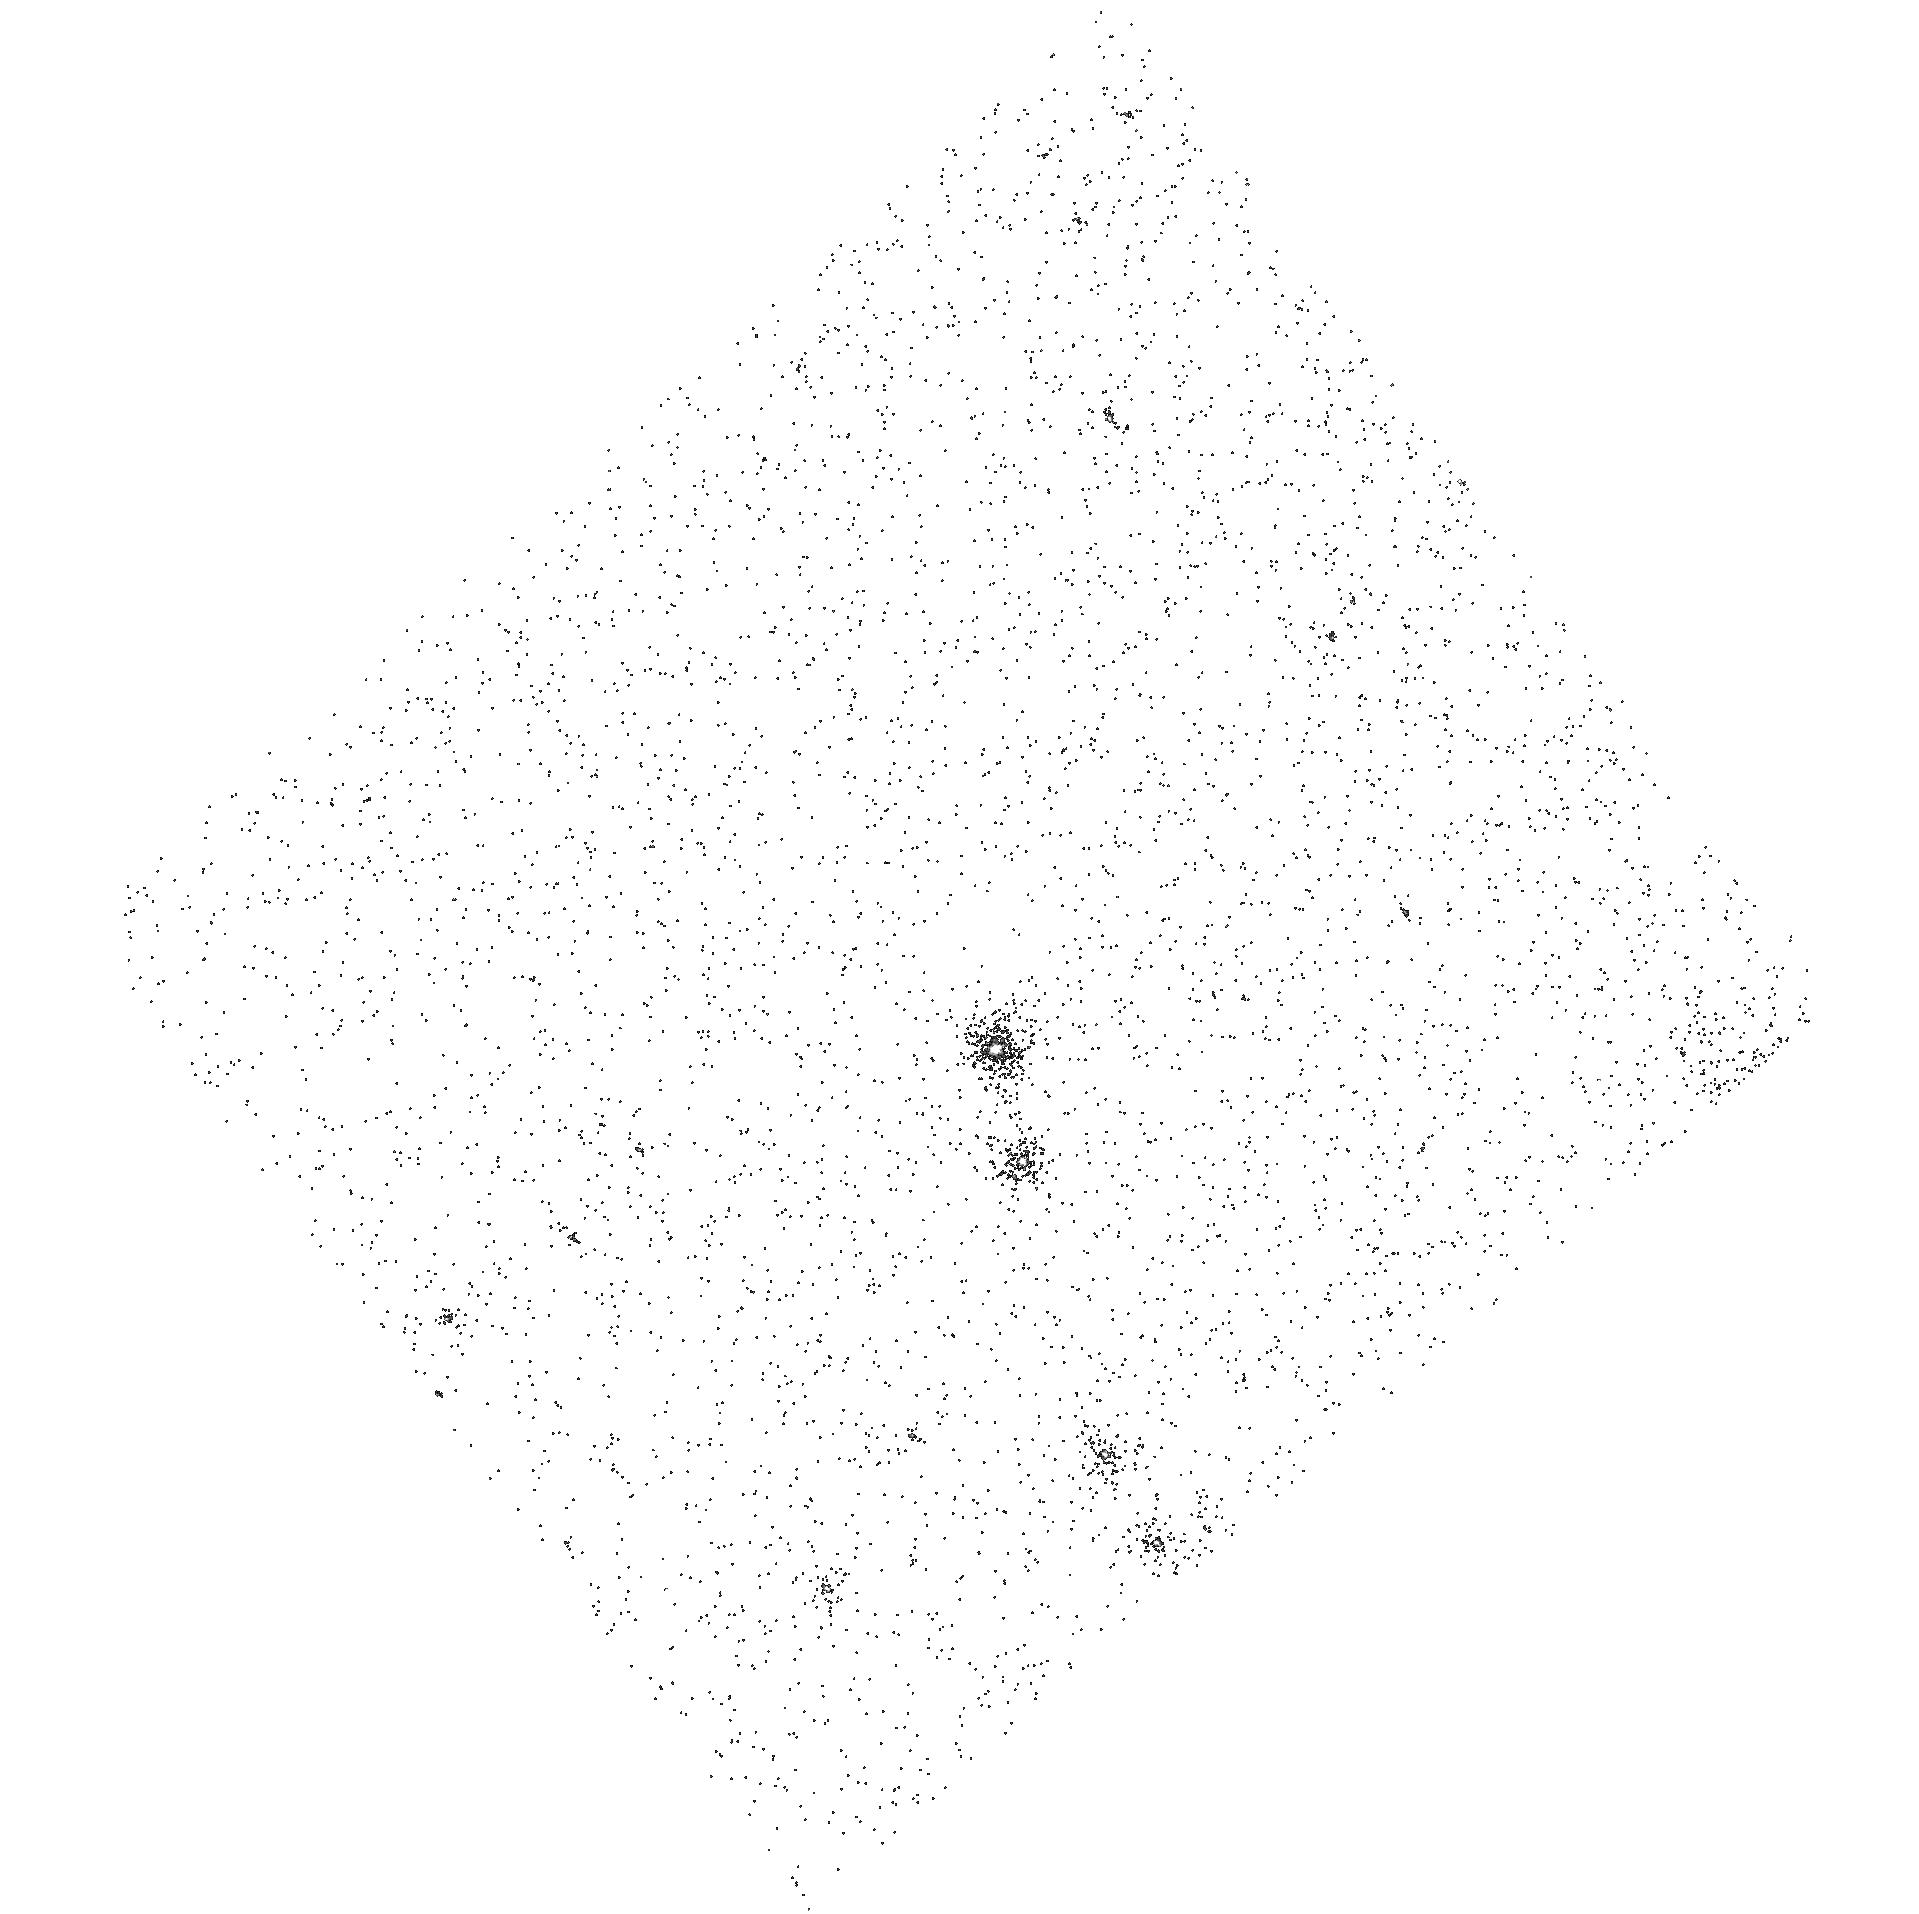
Target: SMC-SMP-6. Instrument: ACS/SBC. Filter: F165LP. Exposure: 6 min. Observation ID: hst_10259_a1_acs_sbc_f165lp_j90da1

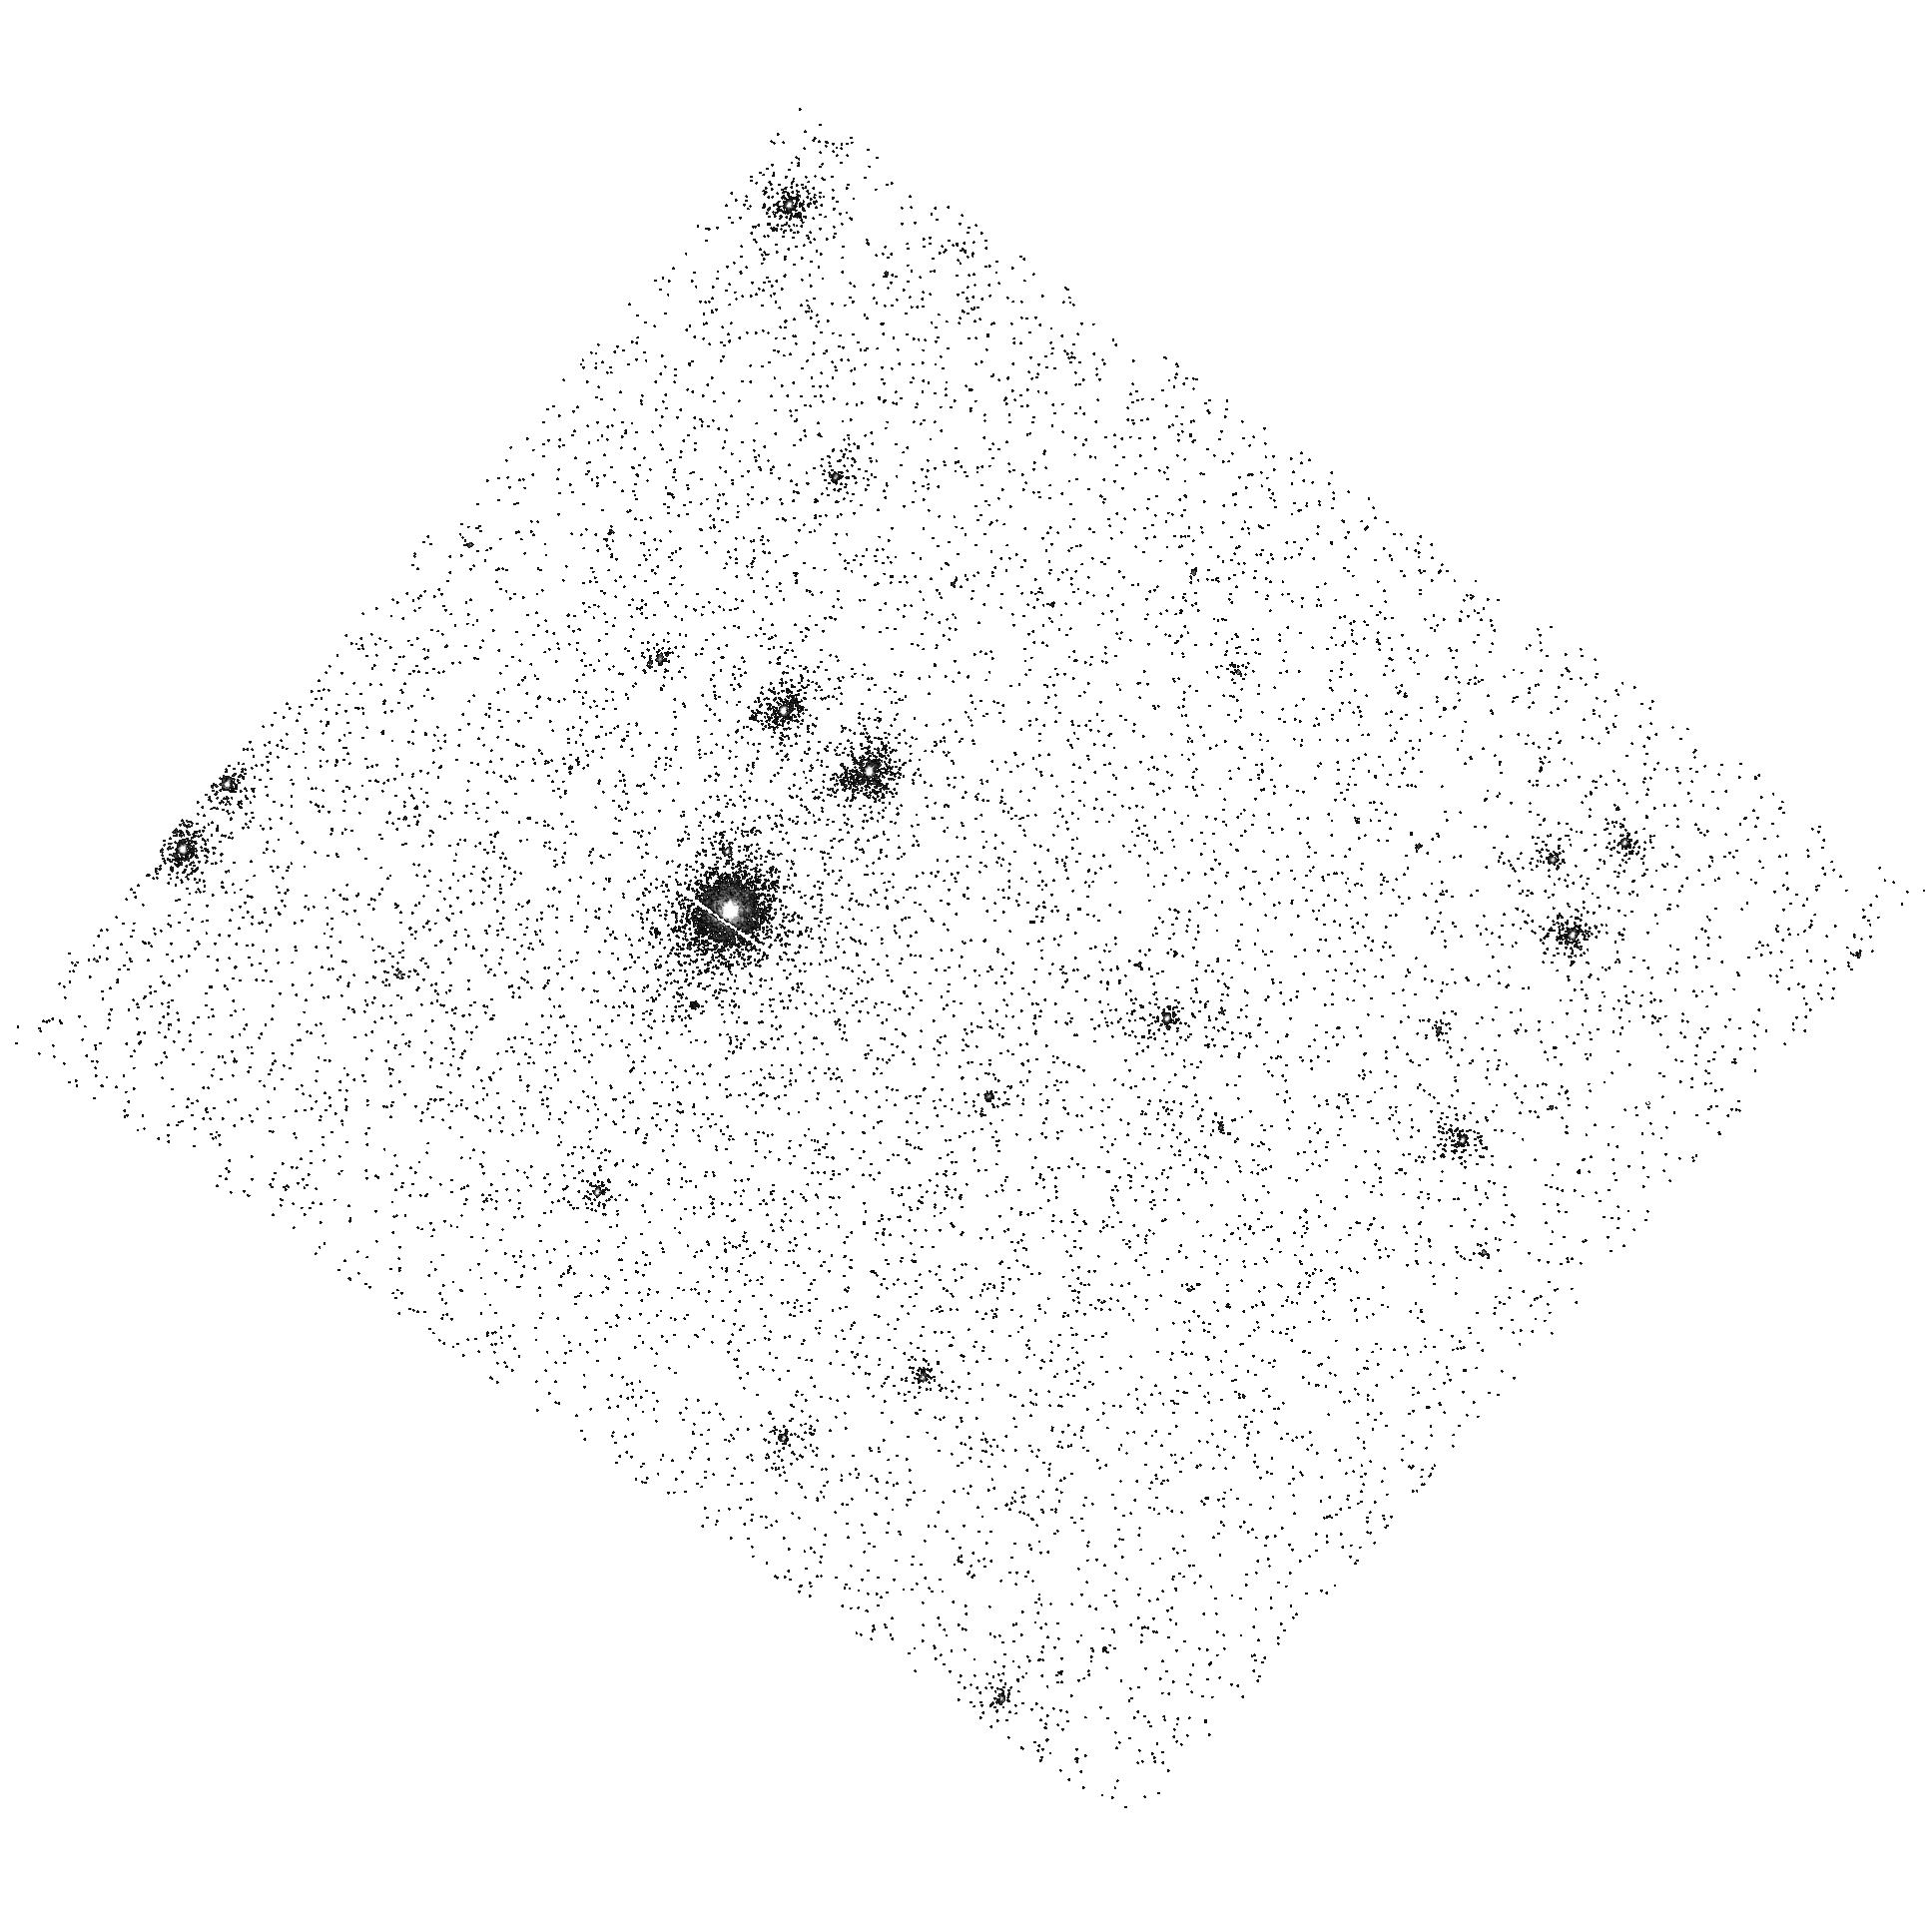
Target: SMC-SMP-24. Instrument: ACS/SBC. Filter: F165LP. Exposure: 6 min. Observation ID: hst_10259_a0_acs_sbc_f165lp_j90da0

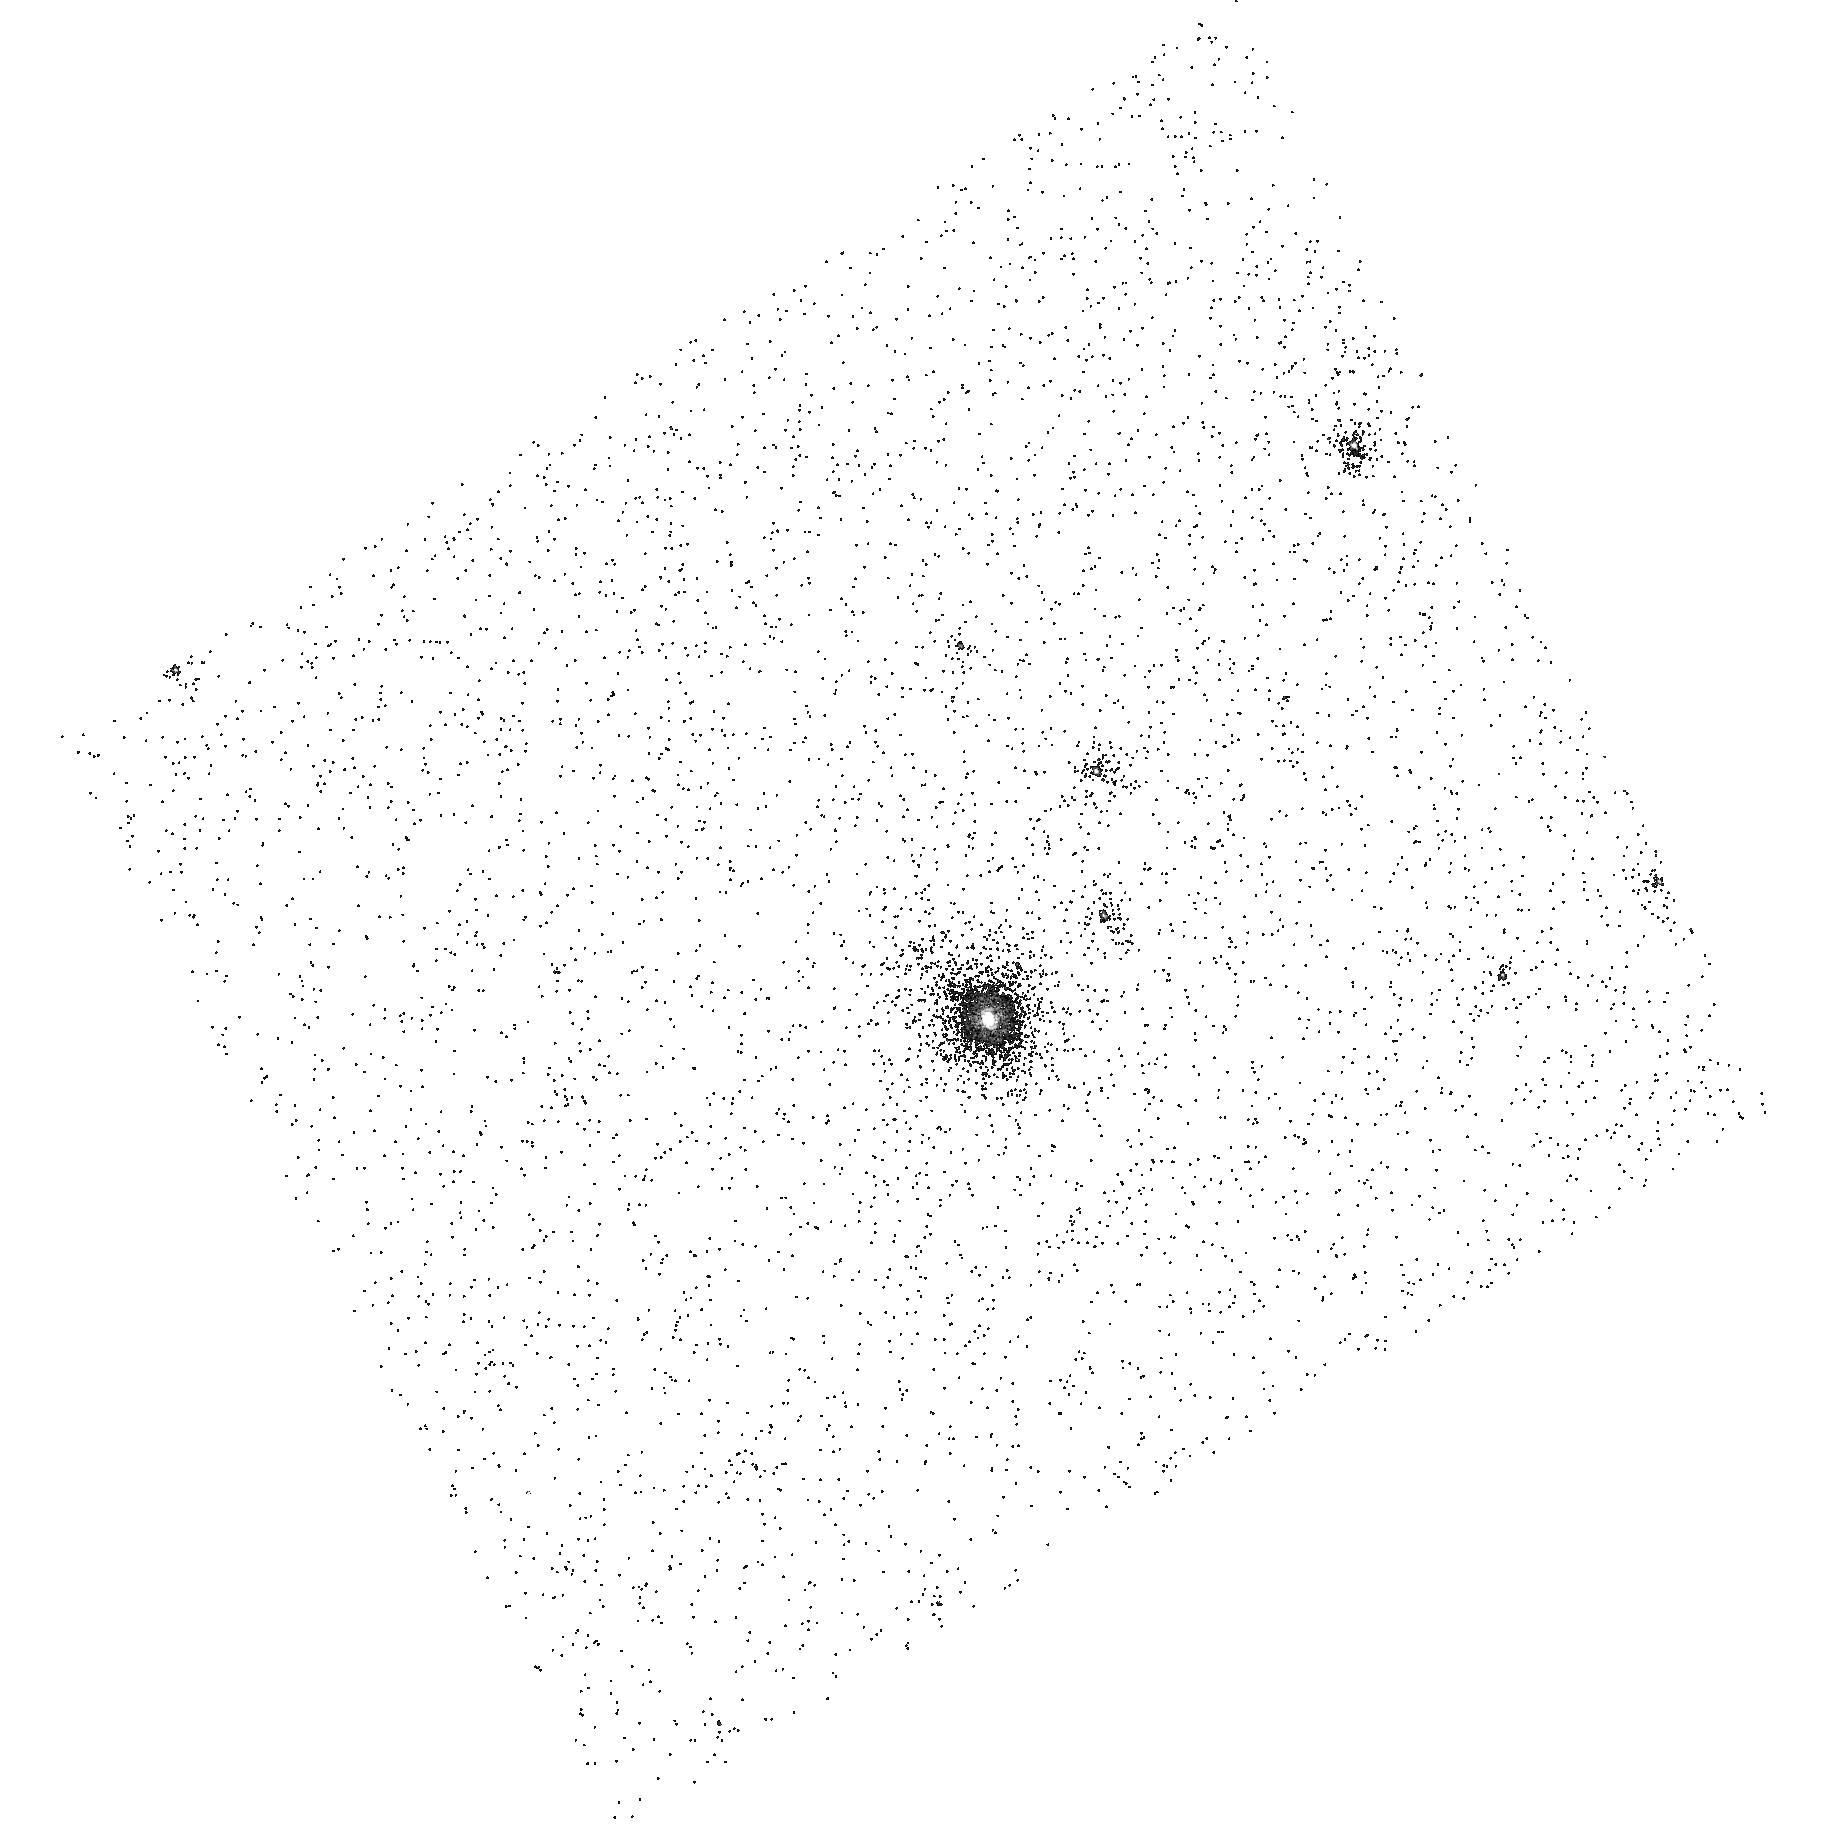
Target: SMC-SMP-15. Instrument: ACS/SBC. Filter: F165LP. Exposure: 6 min. Observation ID: hst_10259_a4_acs_sbc_f165lp_j90da4

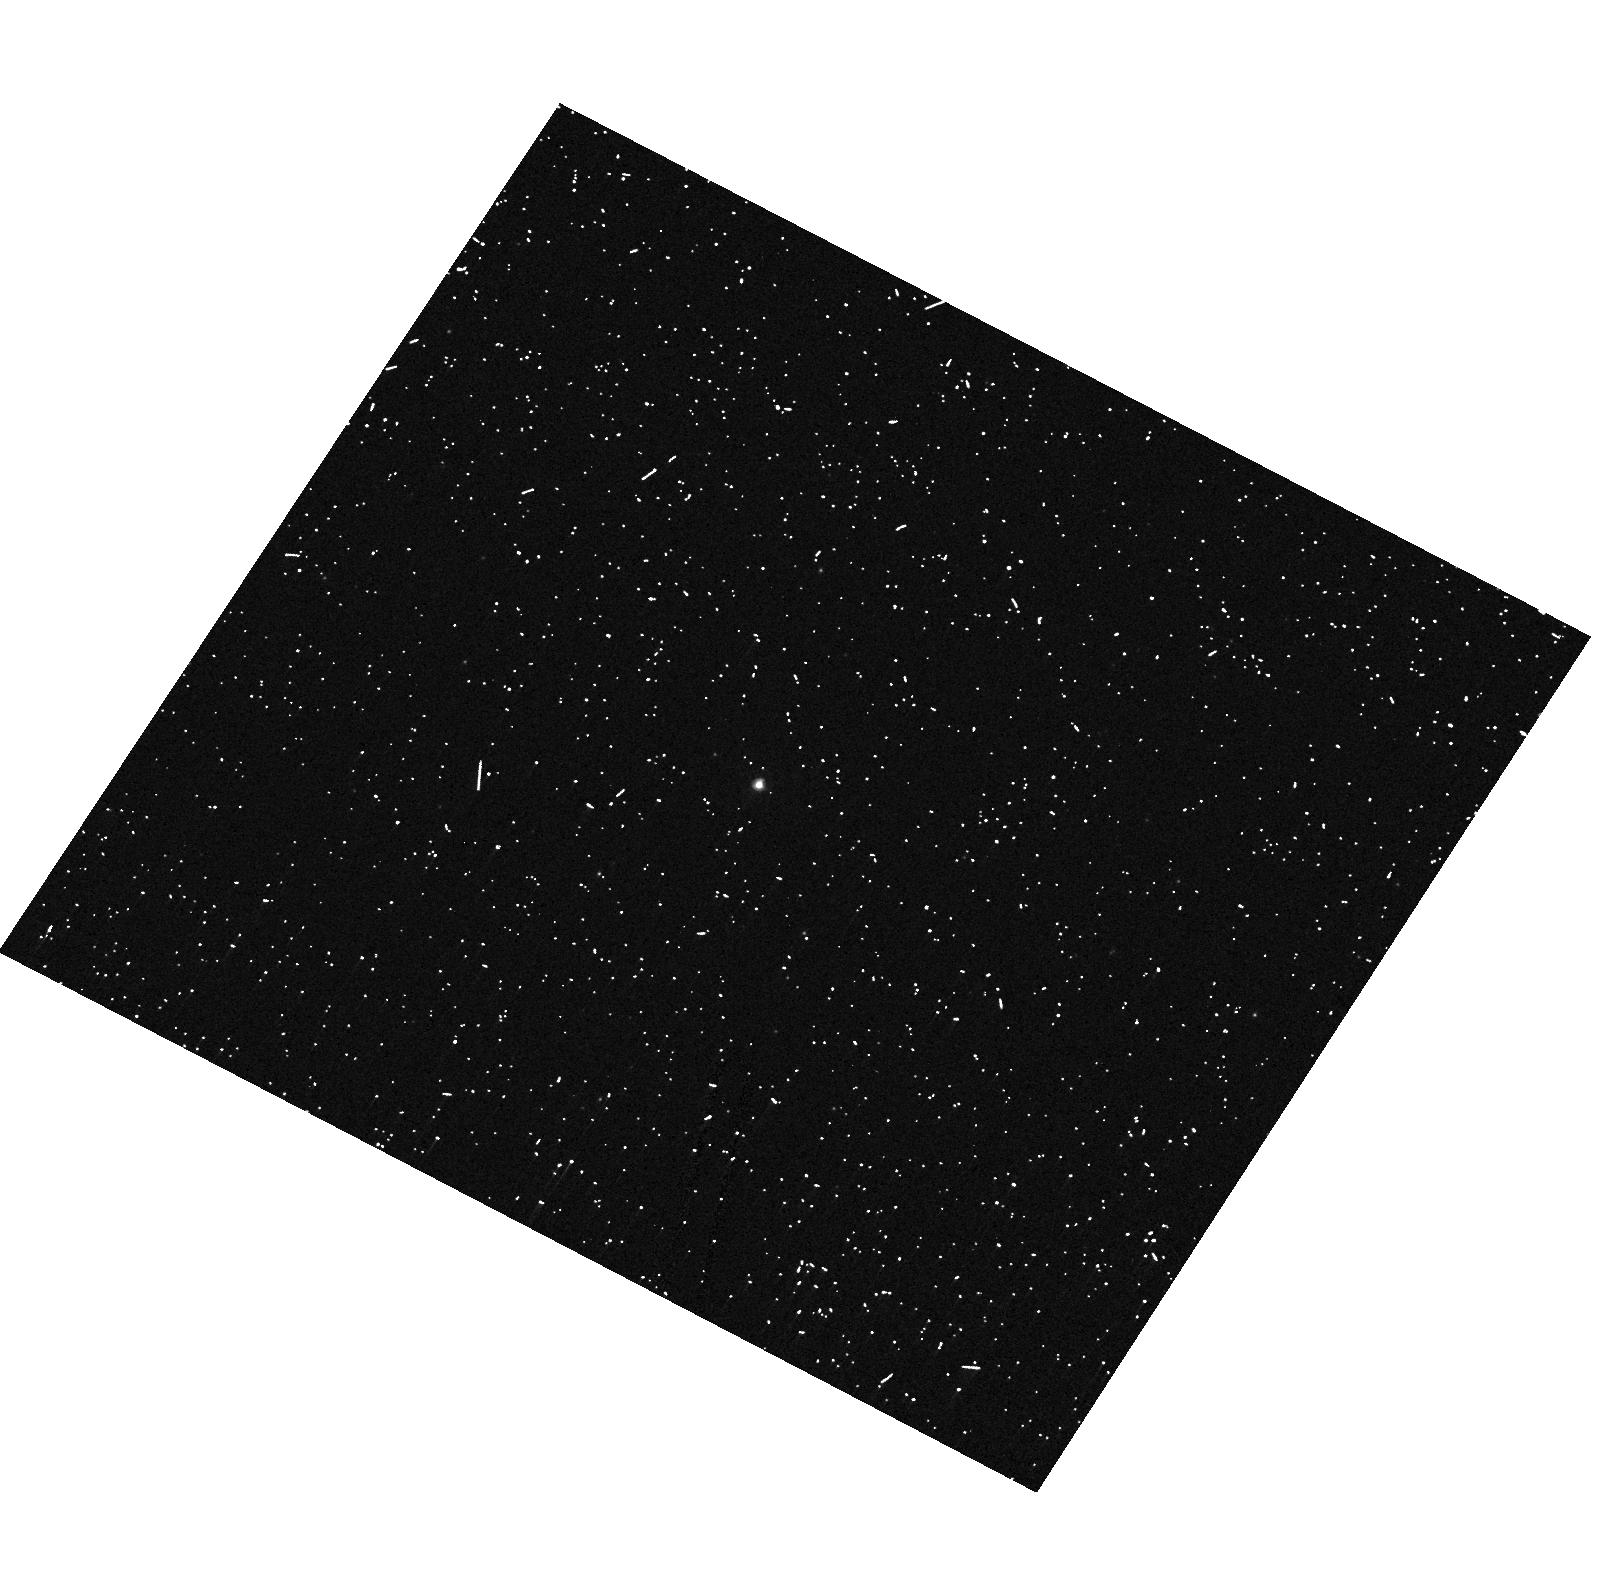
Target: SMC-SMP-25. Instrument: ACS/HRC. Filter: F330W. Exposure: 6 min. Observation ID: hst_10259_08_acs_hrc_f330w_j90d08

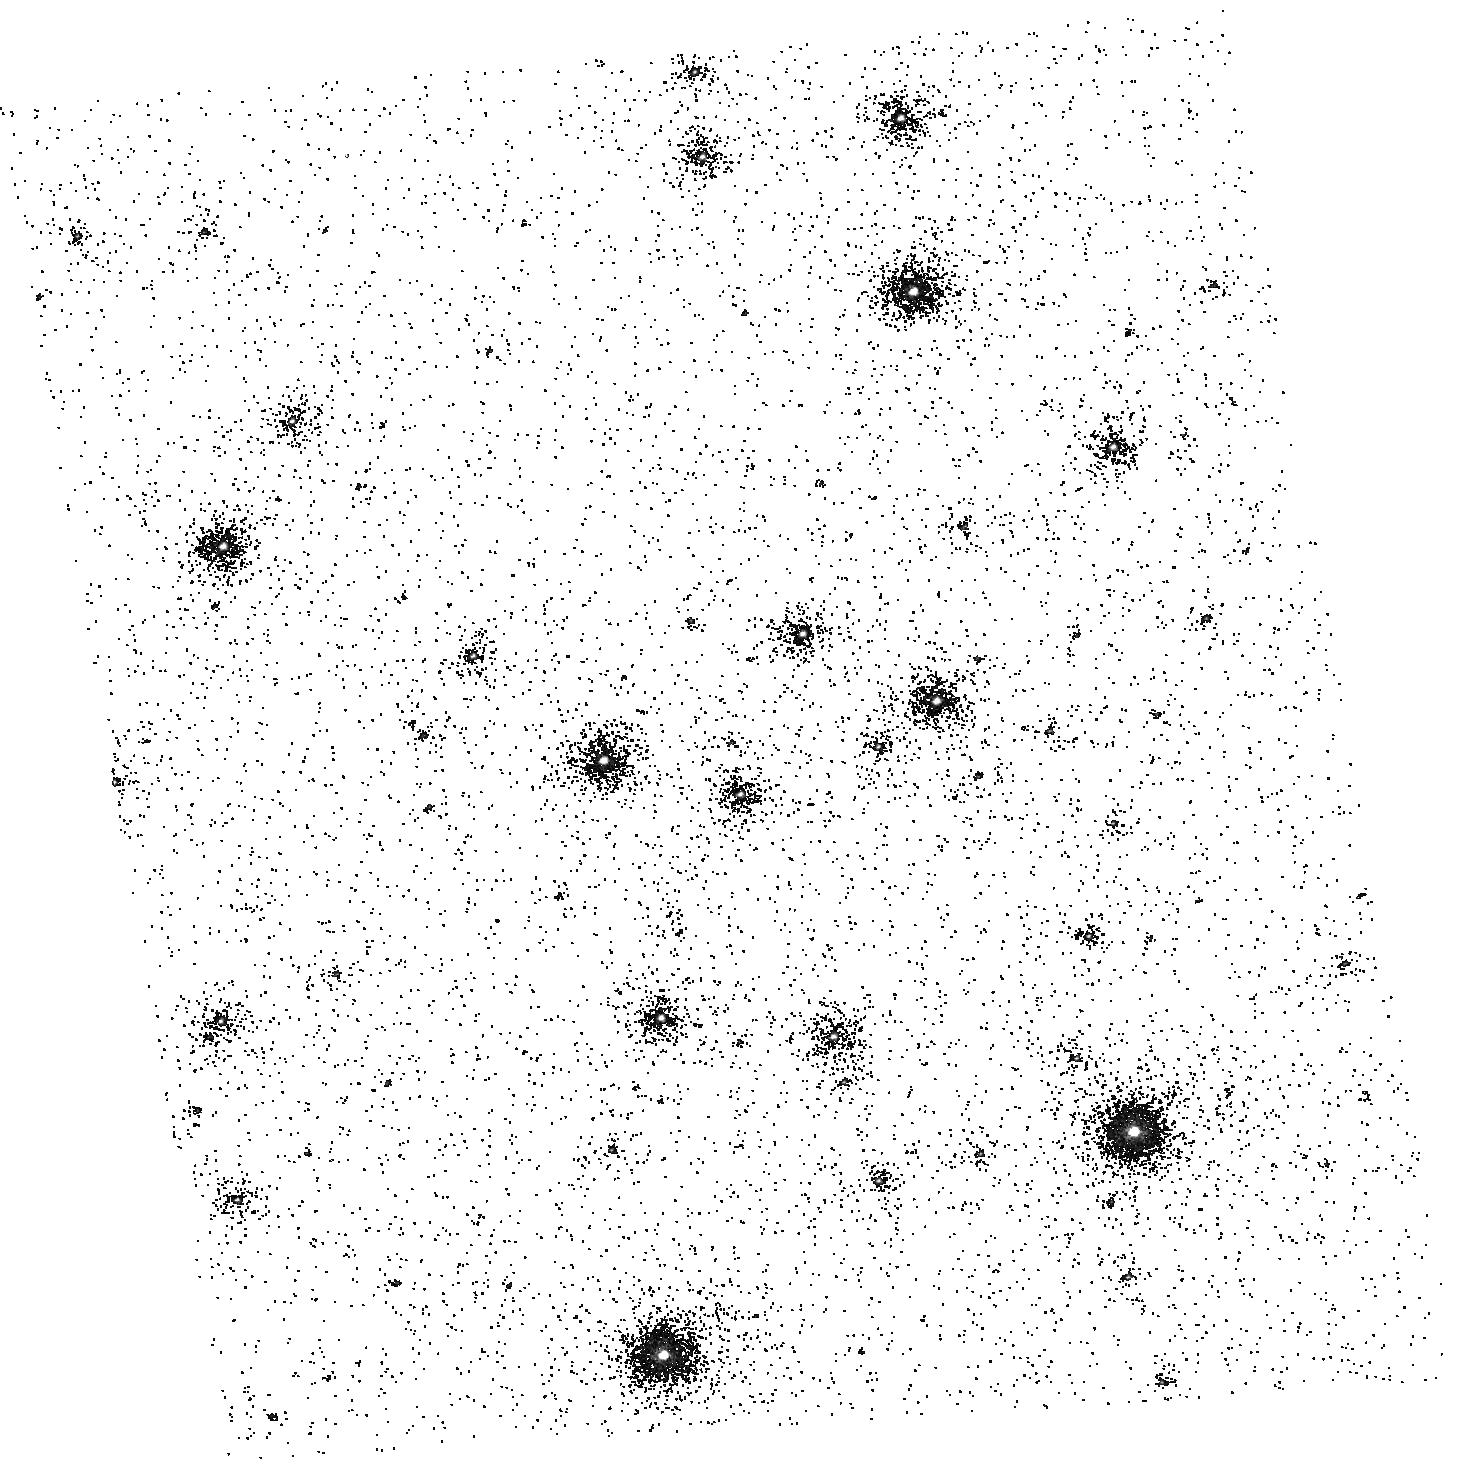
Target: SMC-SMP-18. Instrument: ACS/SBC. Filter: F165LP. Exposure: 5 min. Observation ID: hst_10259_16_acs_sbc_f165lp_j90d16

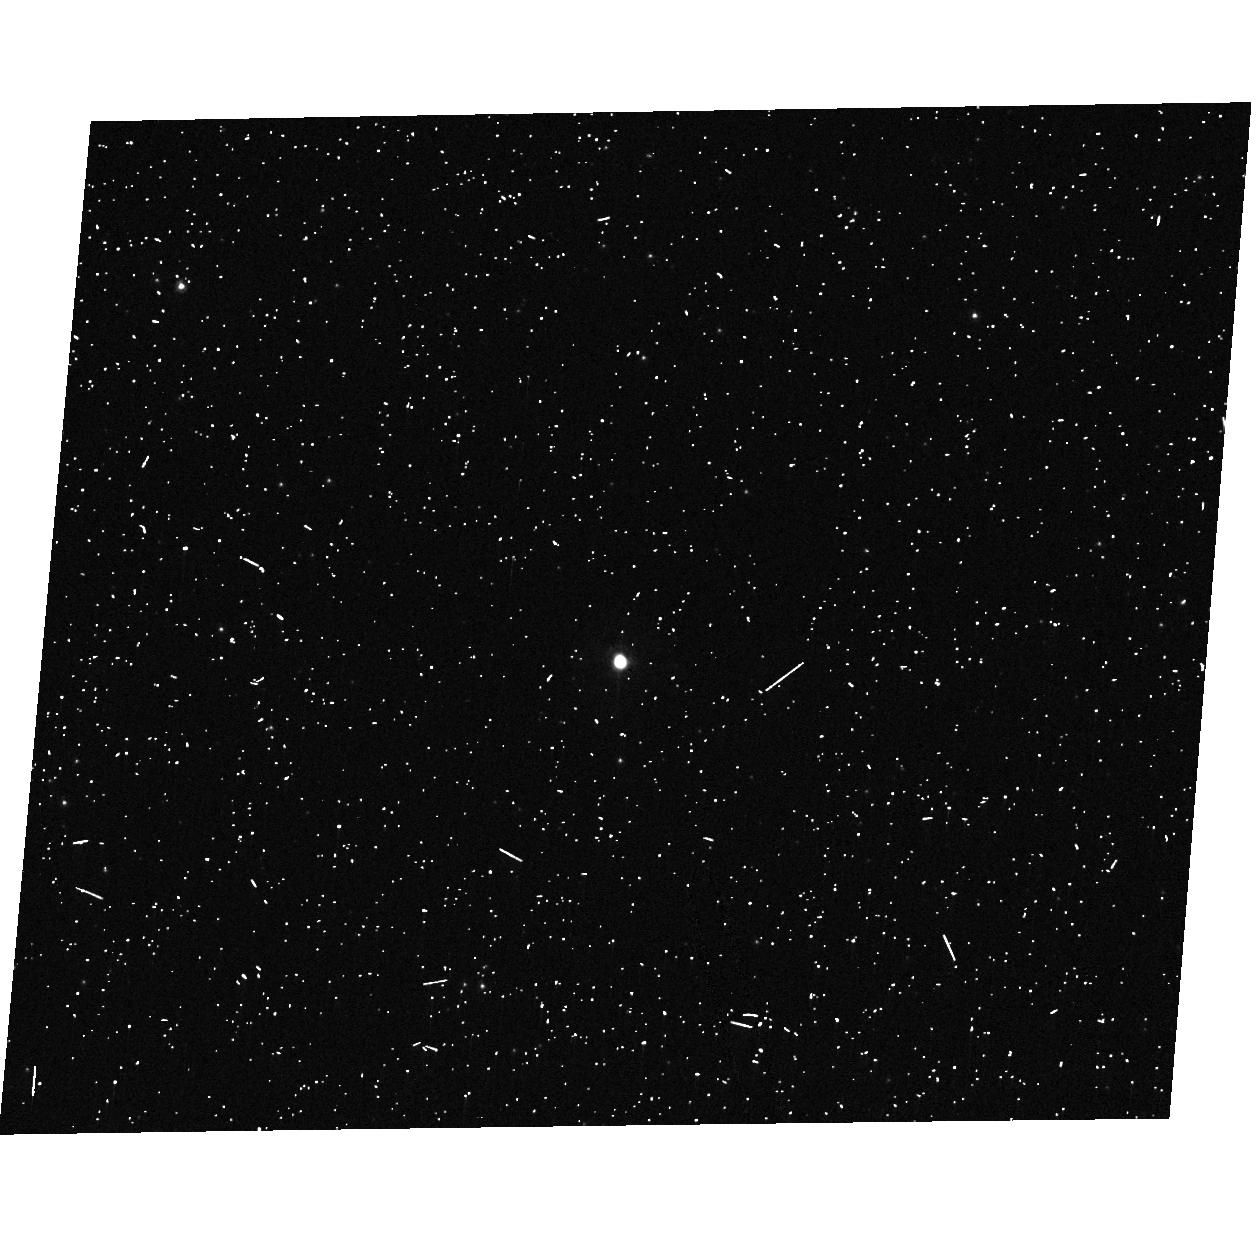
Target: SMC-SMP-16. Instrument: ACS/HRC. Filter: F330W. Exposure: 6 min. Observation ID: hst_10259_05_acs_hrc_f330w_j90d05

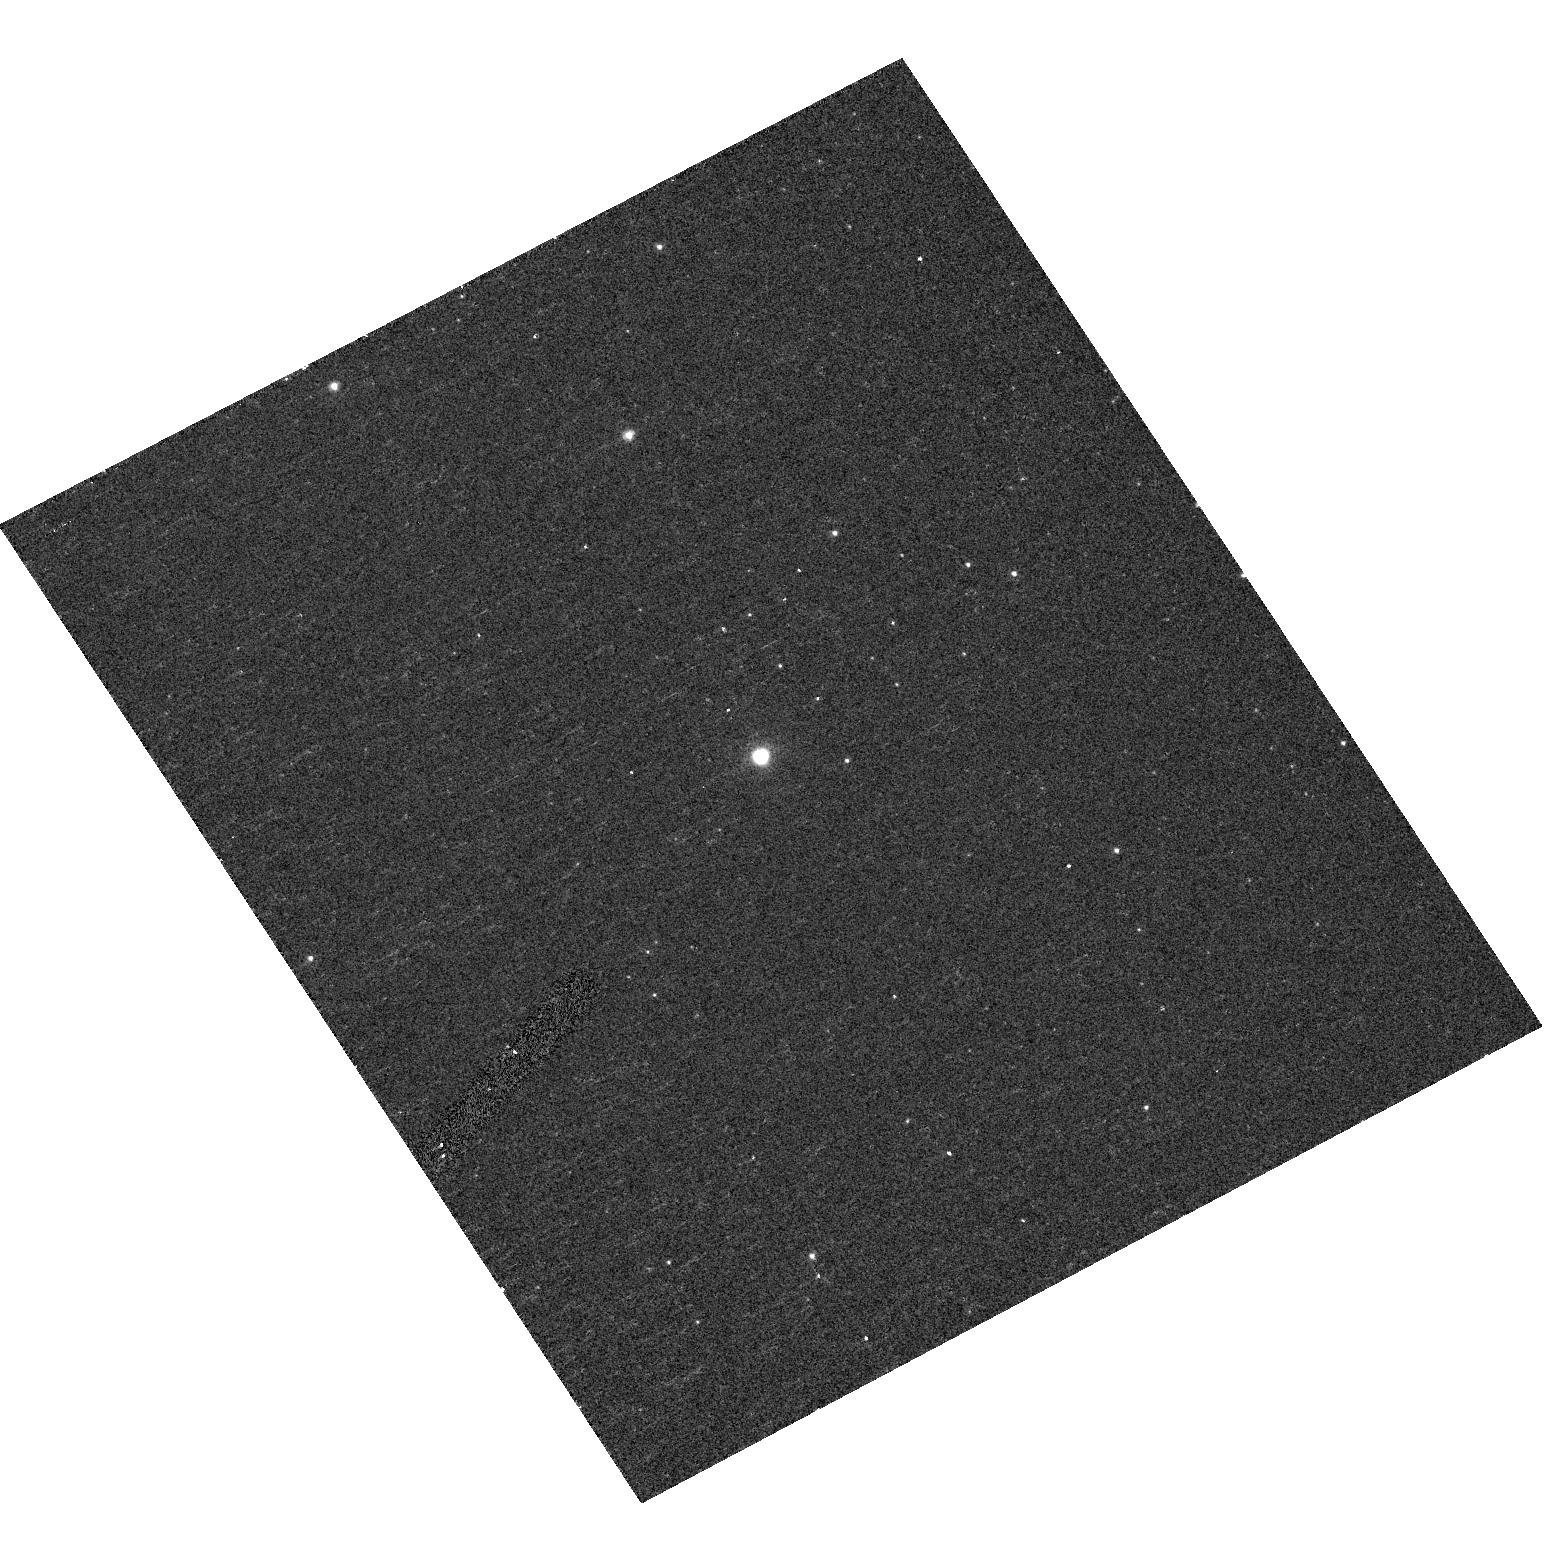
Target: SMC-SMP-13. Instrument: ACS/HRC. Filter: F330W. Exposure: 5 min. Observation ID: hst_10259_03_acs_hrc_f330w_j90d03

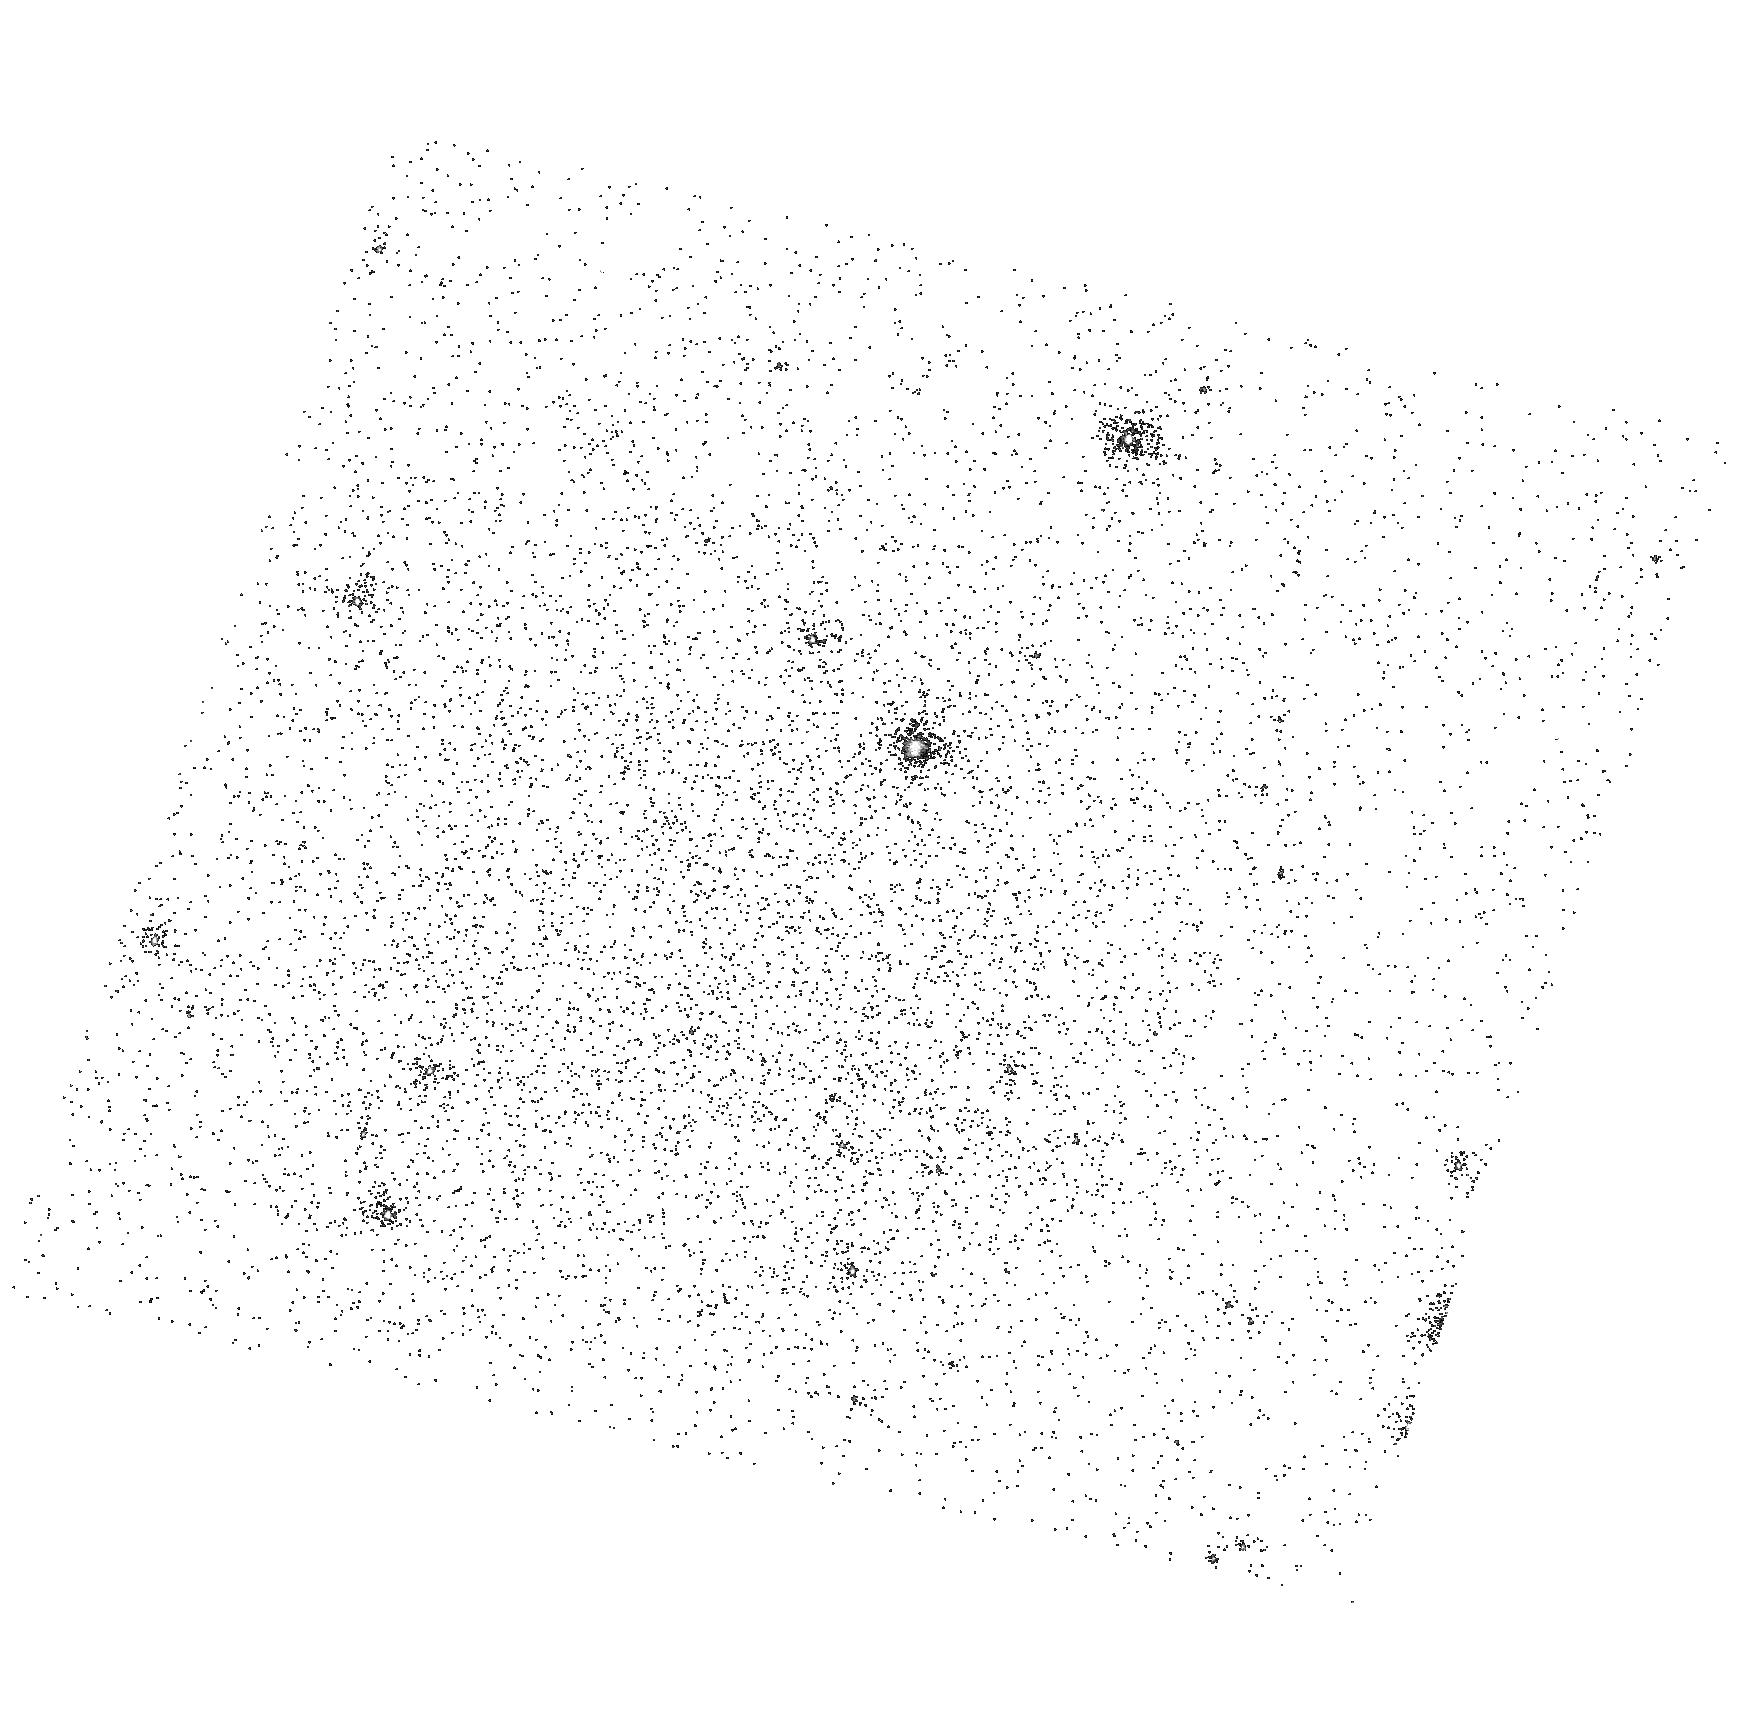
Target: SMC-SMP-26. Instrument: ACS/SBC. Filter: F165LP. Exposure: 6 min. Observation ID: hst_10259_a9_acs_sbc_f165lp_j90da9

Planetary nebulae in the SMC: a study of stellar evolution and populations in an extremely low-metallicity environment (PI: Stanghellini, Letizia)

The final phase of the evolution of low- and intermediate-mass stars, the planetary nebula (PN) ejection, is thought to largely contribute to the carbon and nitrogen enrichment in galaxies, in particular in old stellar populations. Stellar generations forming from a carbon- and nitrogen-enriched medium are a necessary condition for planetary and life formation. It is essential to understand how stars go through the process of shedding their chemically-enriched shells, and to test the predictions of stellar evolution theory on the relationship between stellar mass and elemental enrichment. Magellanic Cloud PNs are ideal probes for this study. Their abundances can be directly related to the mass of the central stars and to that of the stellar progenitor, without the great (distance and reddening) uncertainties that affect Galactic PNs. The UV lines are essential for calculating the abundances of the element related to stellar evolution (C, N, O) and to progenitor populations (e.g., Ne). We propose to acquire STIS UV spectroscopy of the SMC PNs whose morphology and central star properties has been previously determined by us with HST. We will derive the (C, N, O) abundance-to-mass relation, and determine the extent to which the mass of the progenitors of asymmetric PNs exceed that of symmetric PNs. We will also test the PN luminosity function, and probe cosmic recycling, in a very low-metallicity environment.